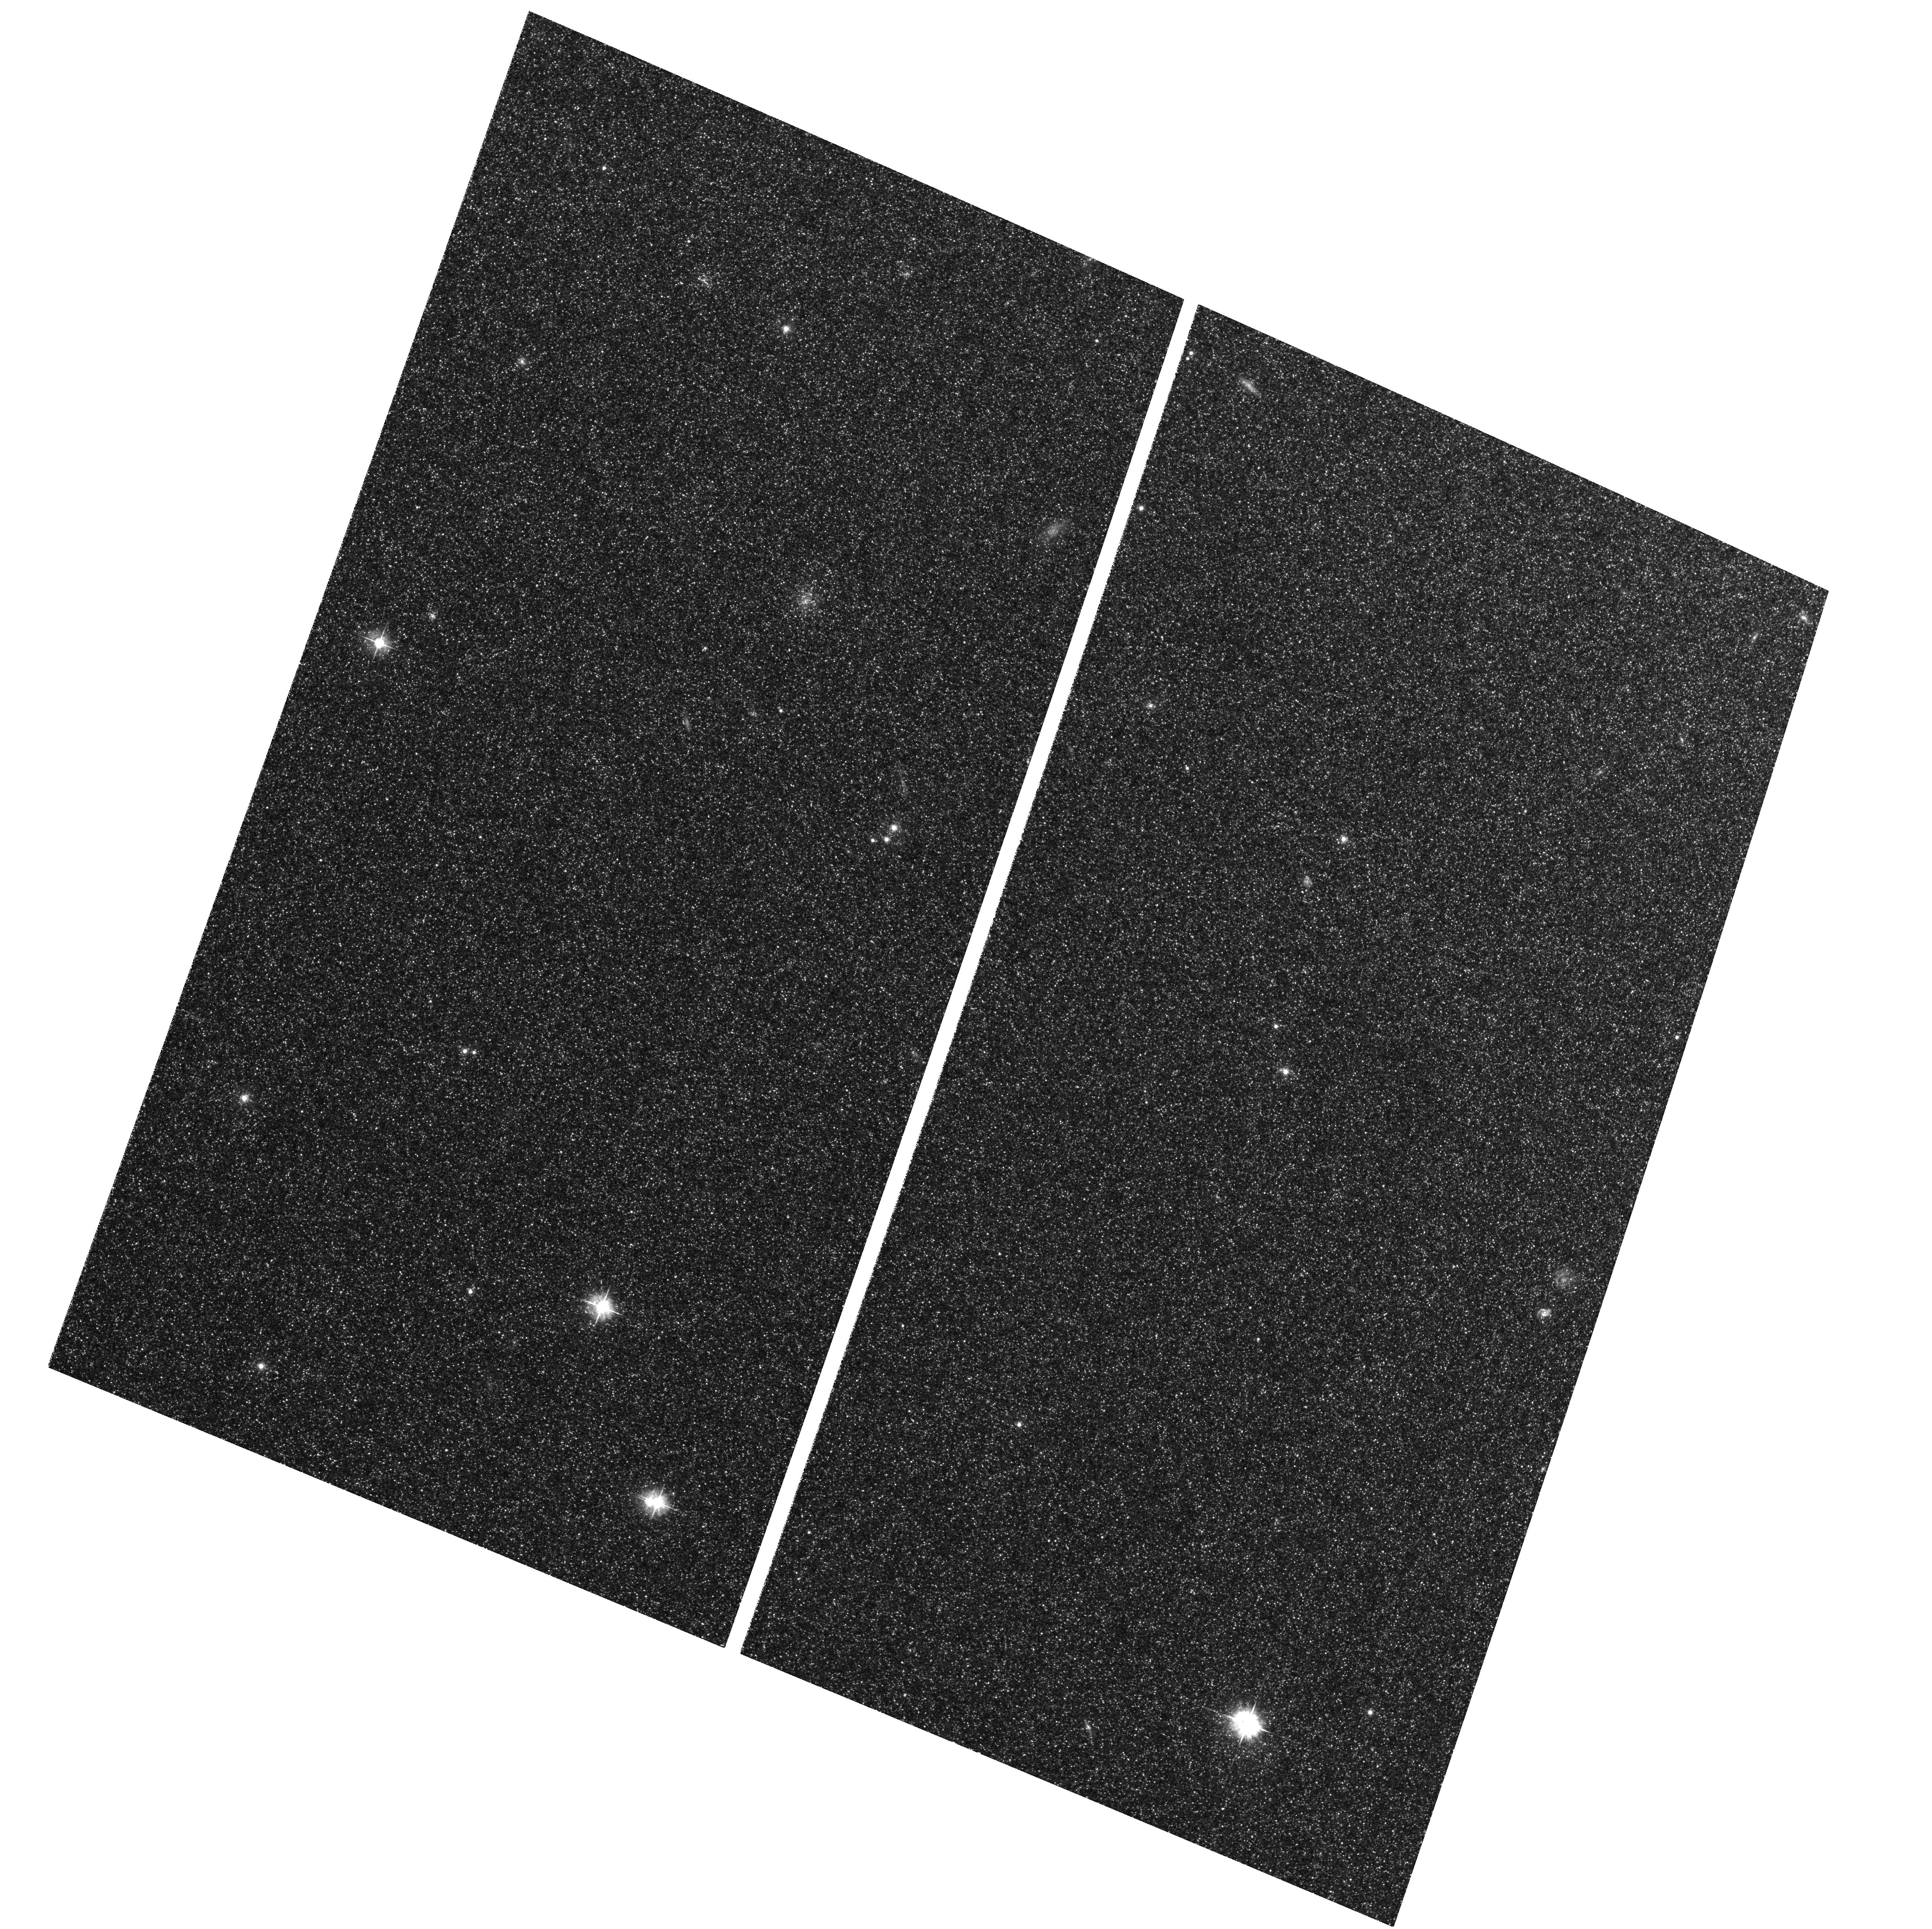
Target: M31-B10-F01-WFC. Instrument: ACS/WFC. Filter: F475W. Exposure: 29 min. Observation ID: hst_12111_04_acs_wfc_f475w_jbfp04

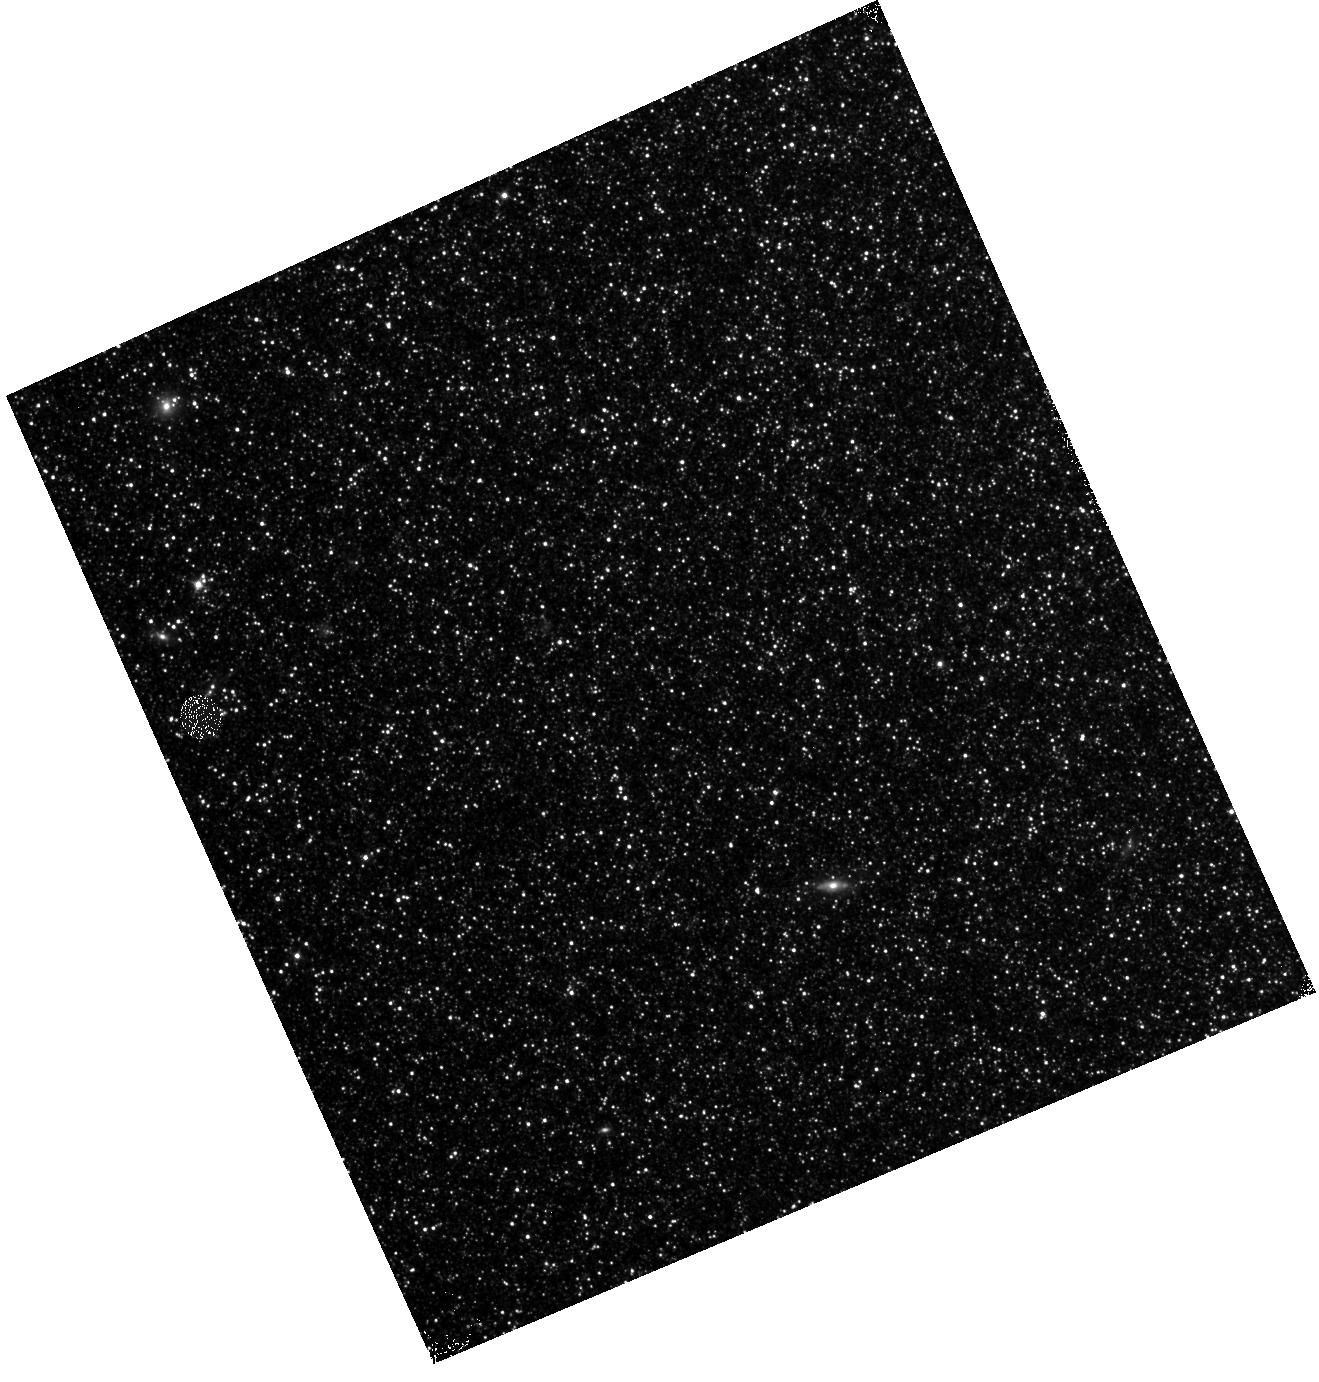
Target: M31-B10-F09-IR. Instrument: WFC3/IR. Filter: F110W. Exposure: 13 min. Observation ID: hst_12111_09_wfc3_ir_f110w_ibfp09

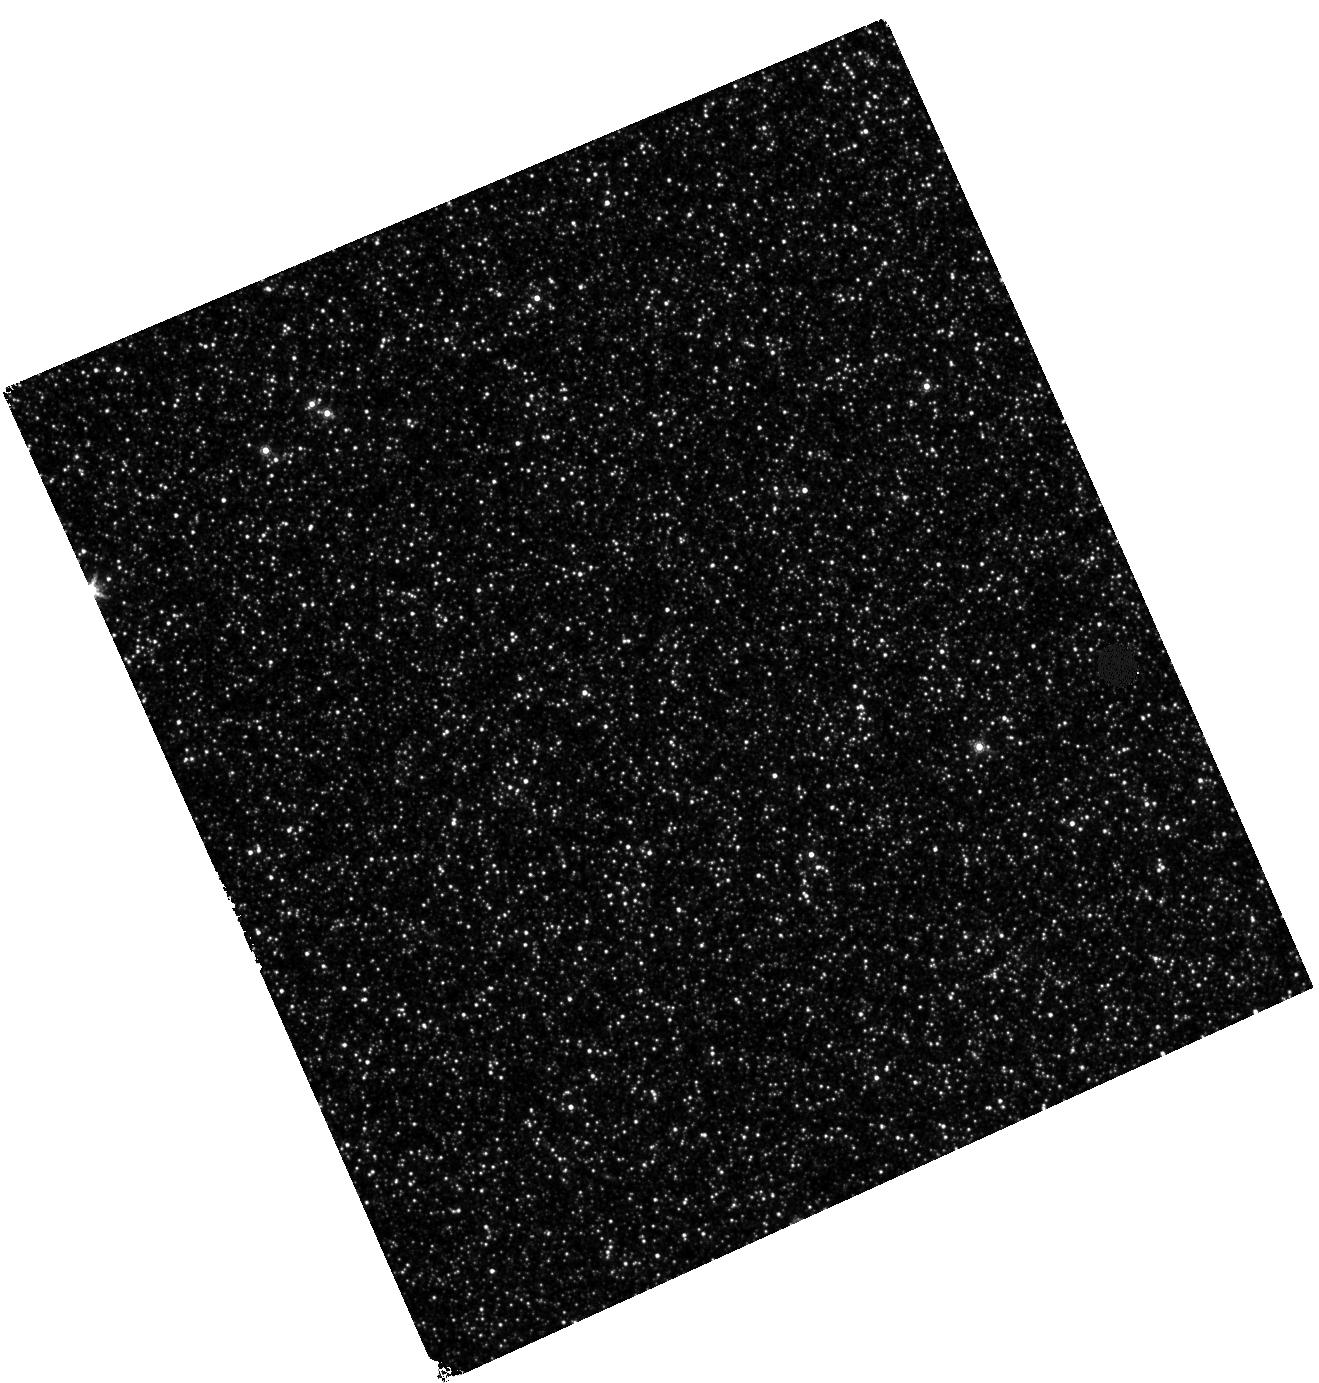
Target: M31-B10-F18-IR. Instrument: WFC3/IR. Filter: F160W. Exposure: 27 min. Observation ID: hst_12111_18_wfc3_ir_f160w_ibfp18

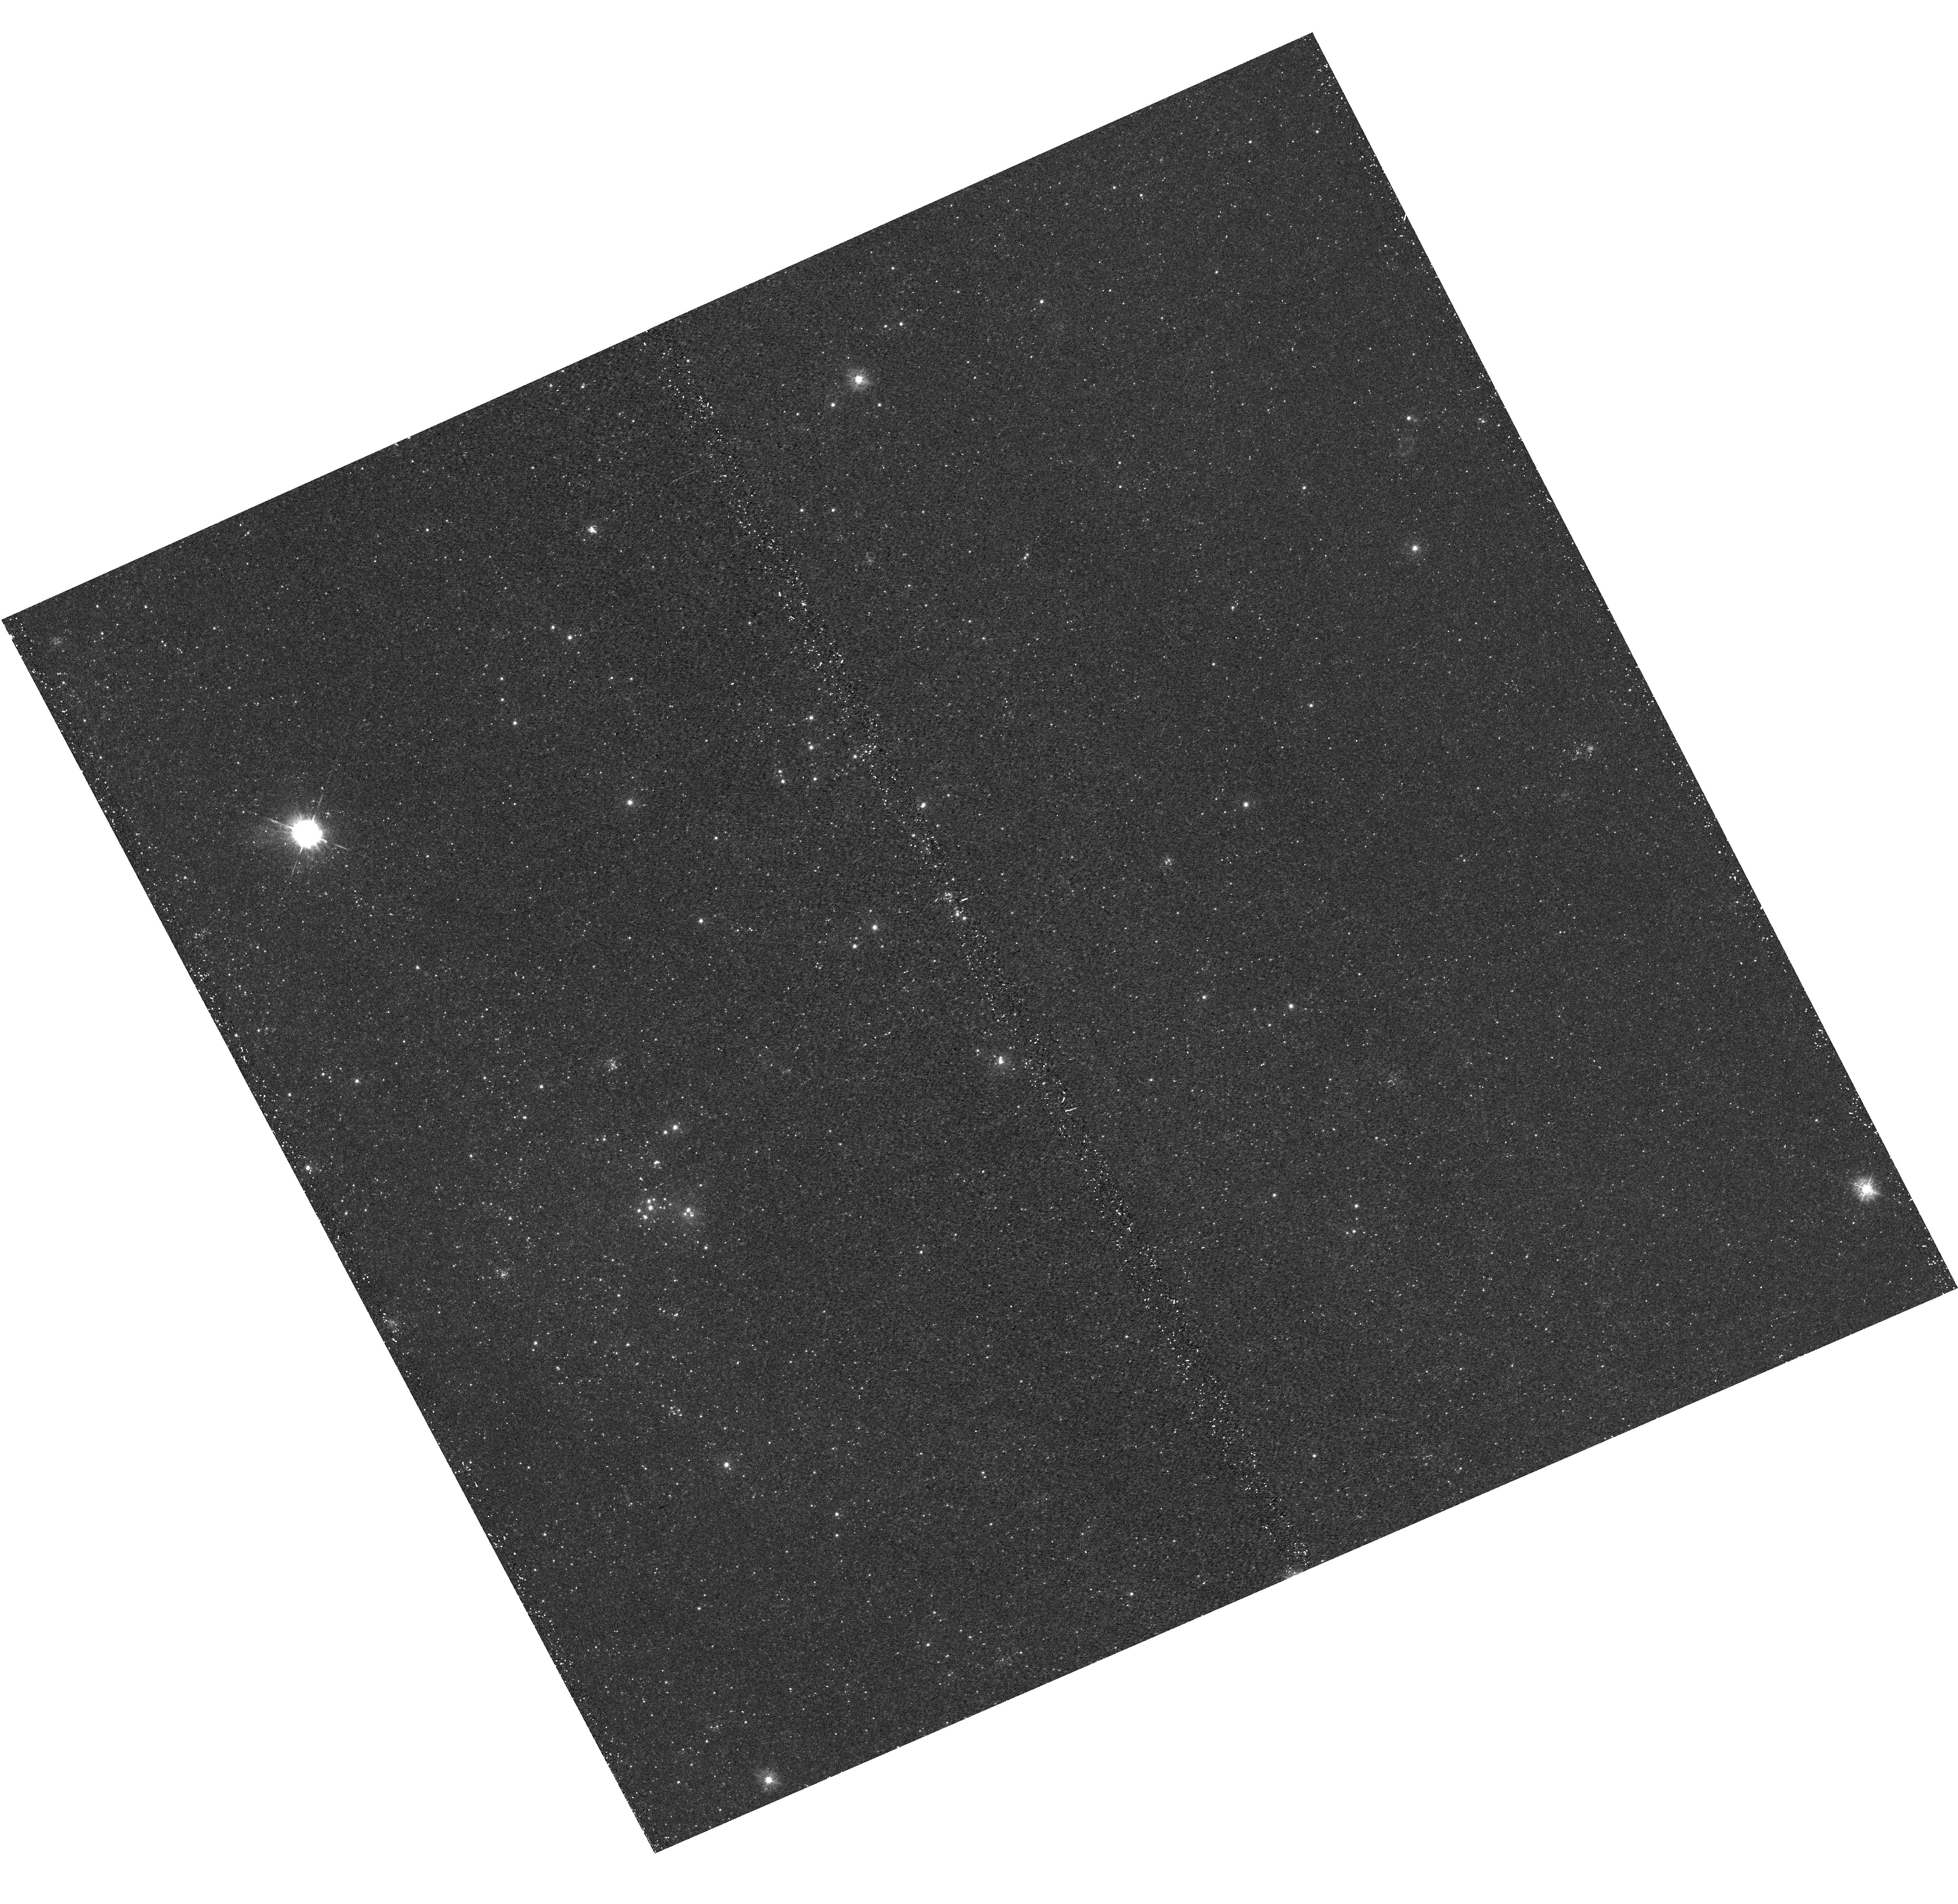
Target: M31-B10-F18-UVIS. Instrument: WFC3/UVIS. Filter: F336W. Exposure: 21 min. Observation ID: hst_12111_18_wfc3_uvis_f336w_ibfp18

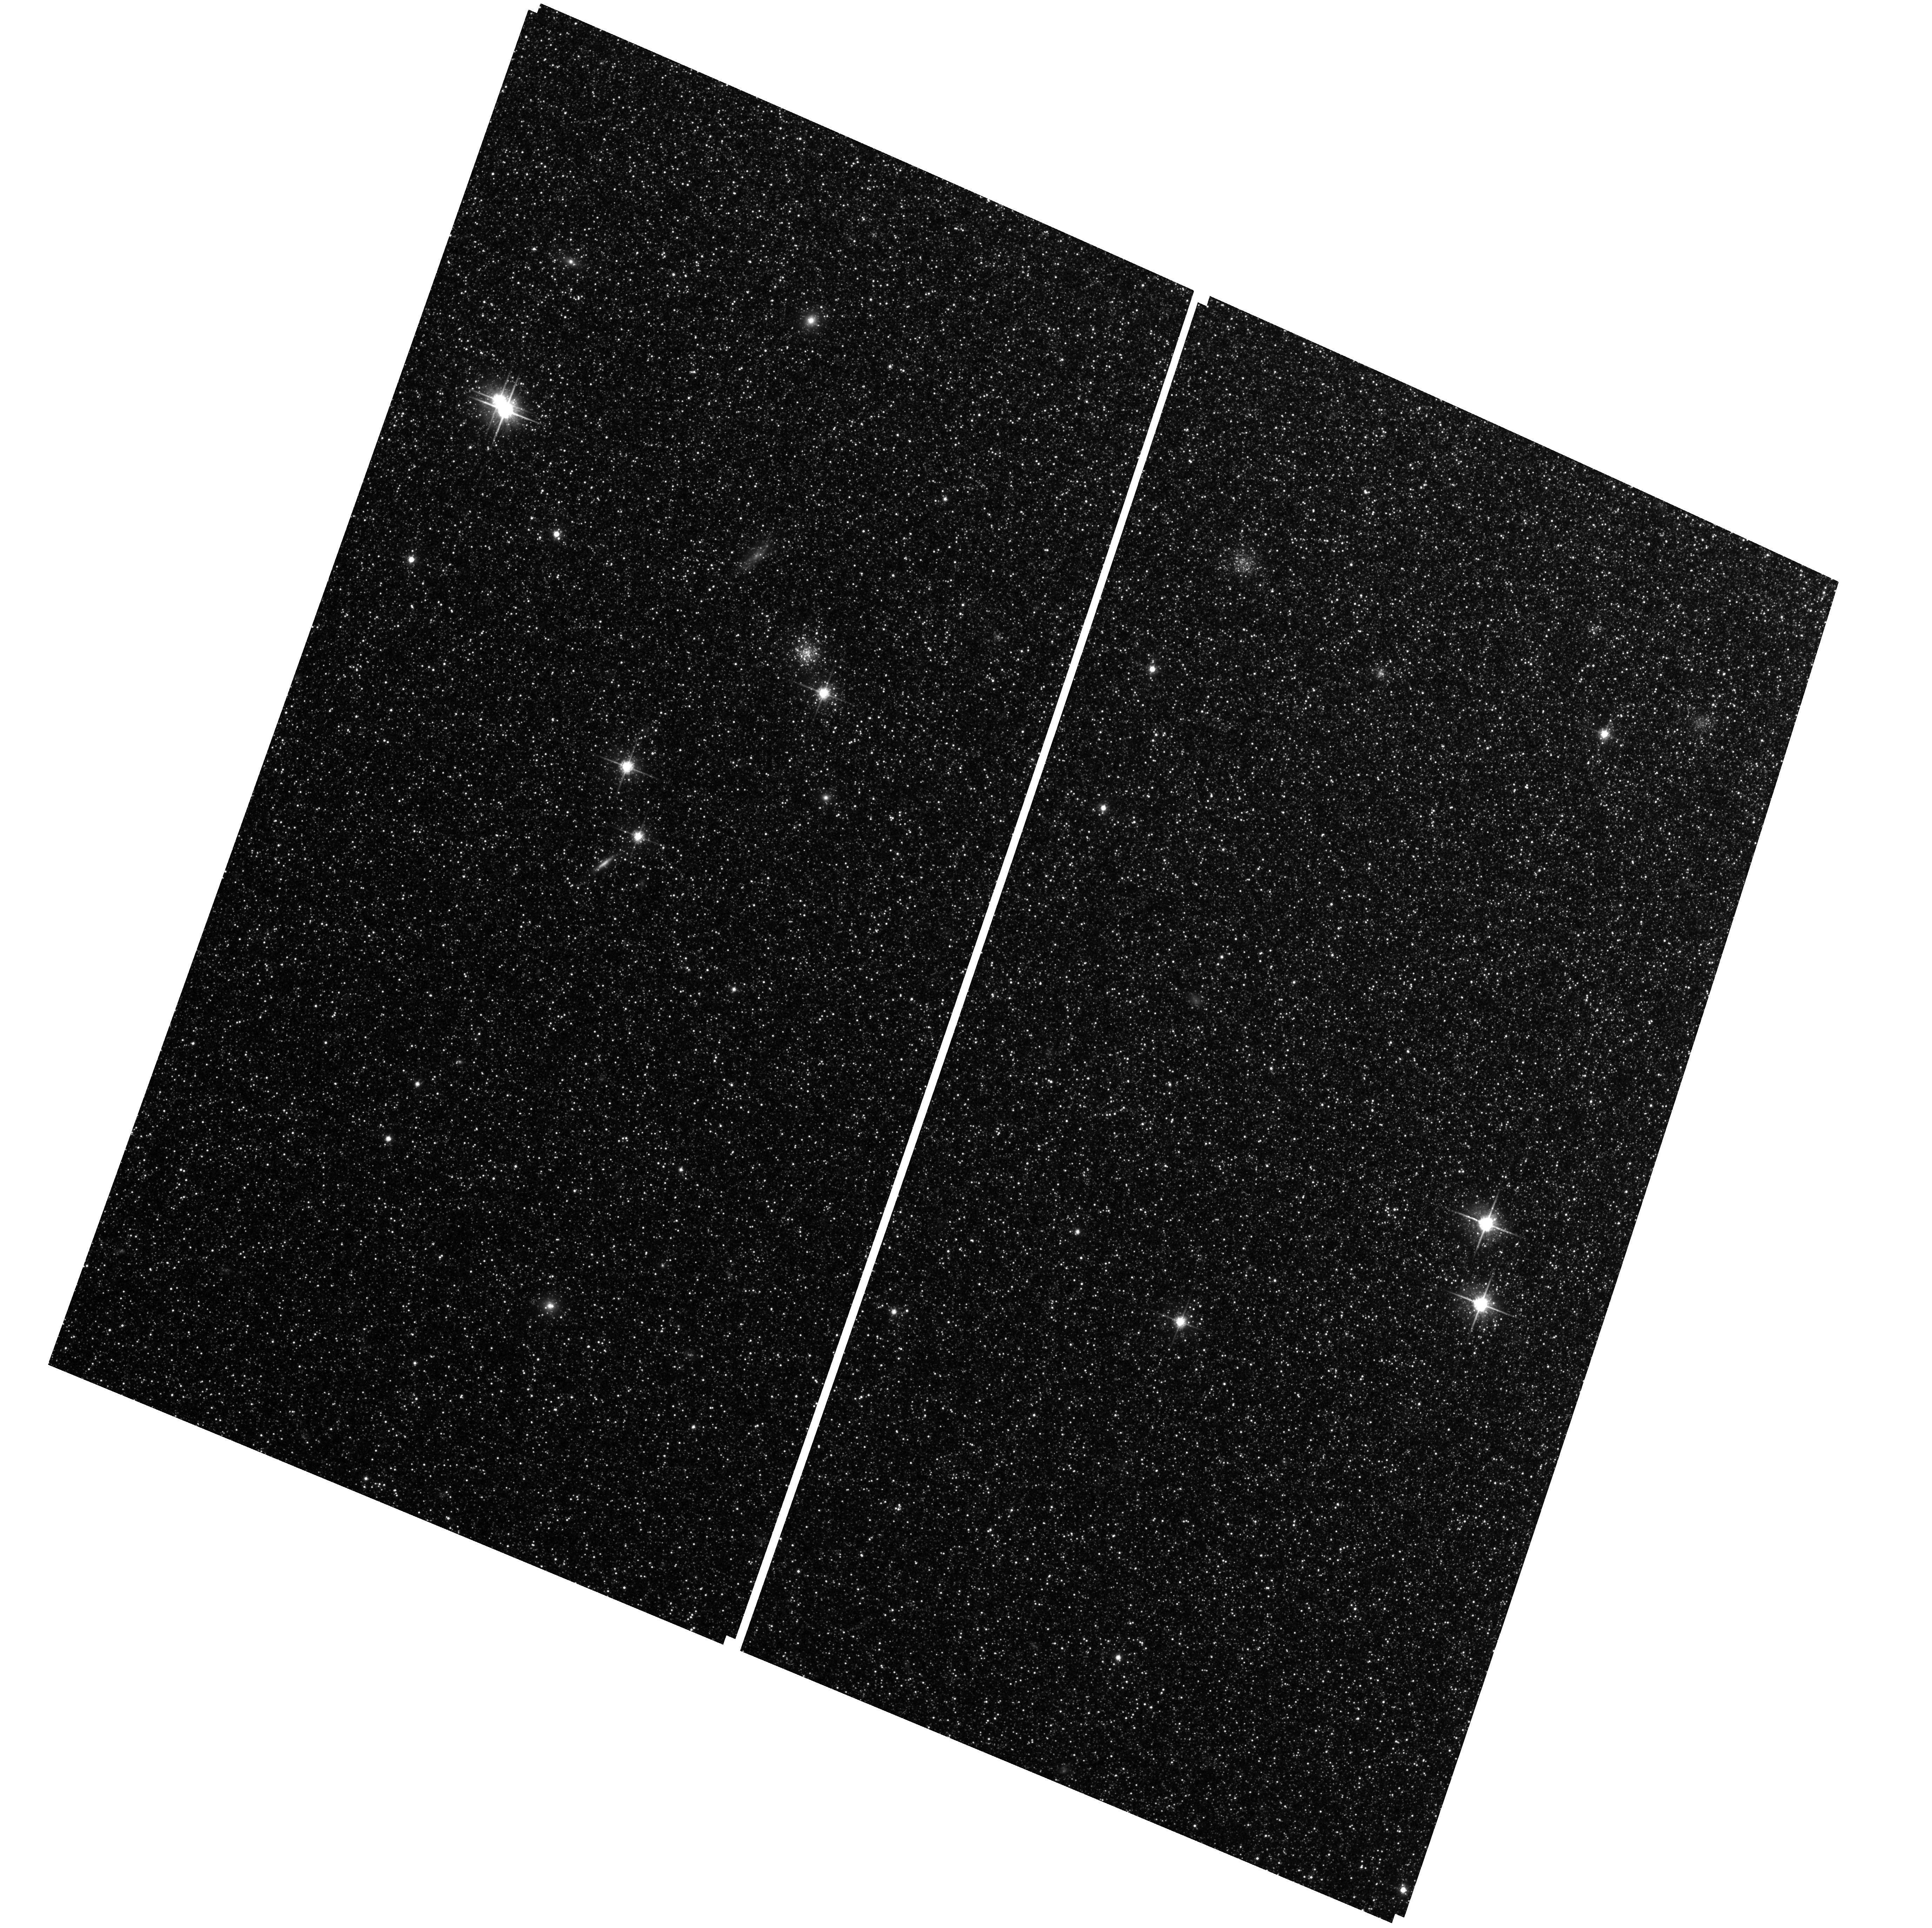
Target: M31-B10-F14-WFC. Instrument: ACS/WFC. Filter: F814W. Exposure: 25 min. Observation ID: hst_12111_17_acs_wfc_f814w_jbfp17

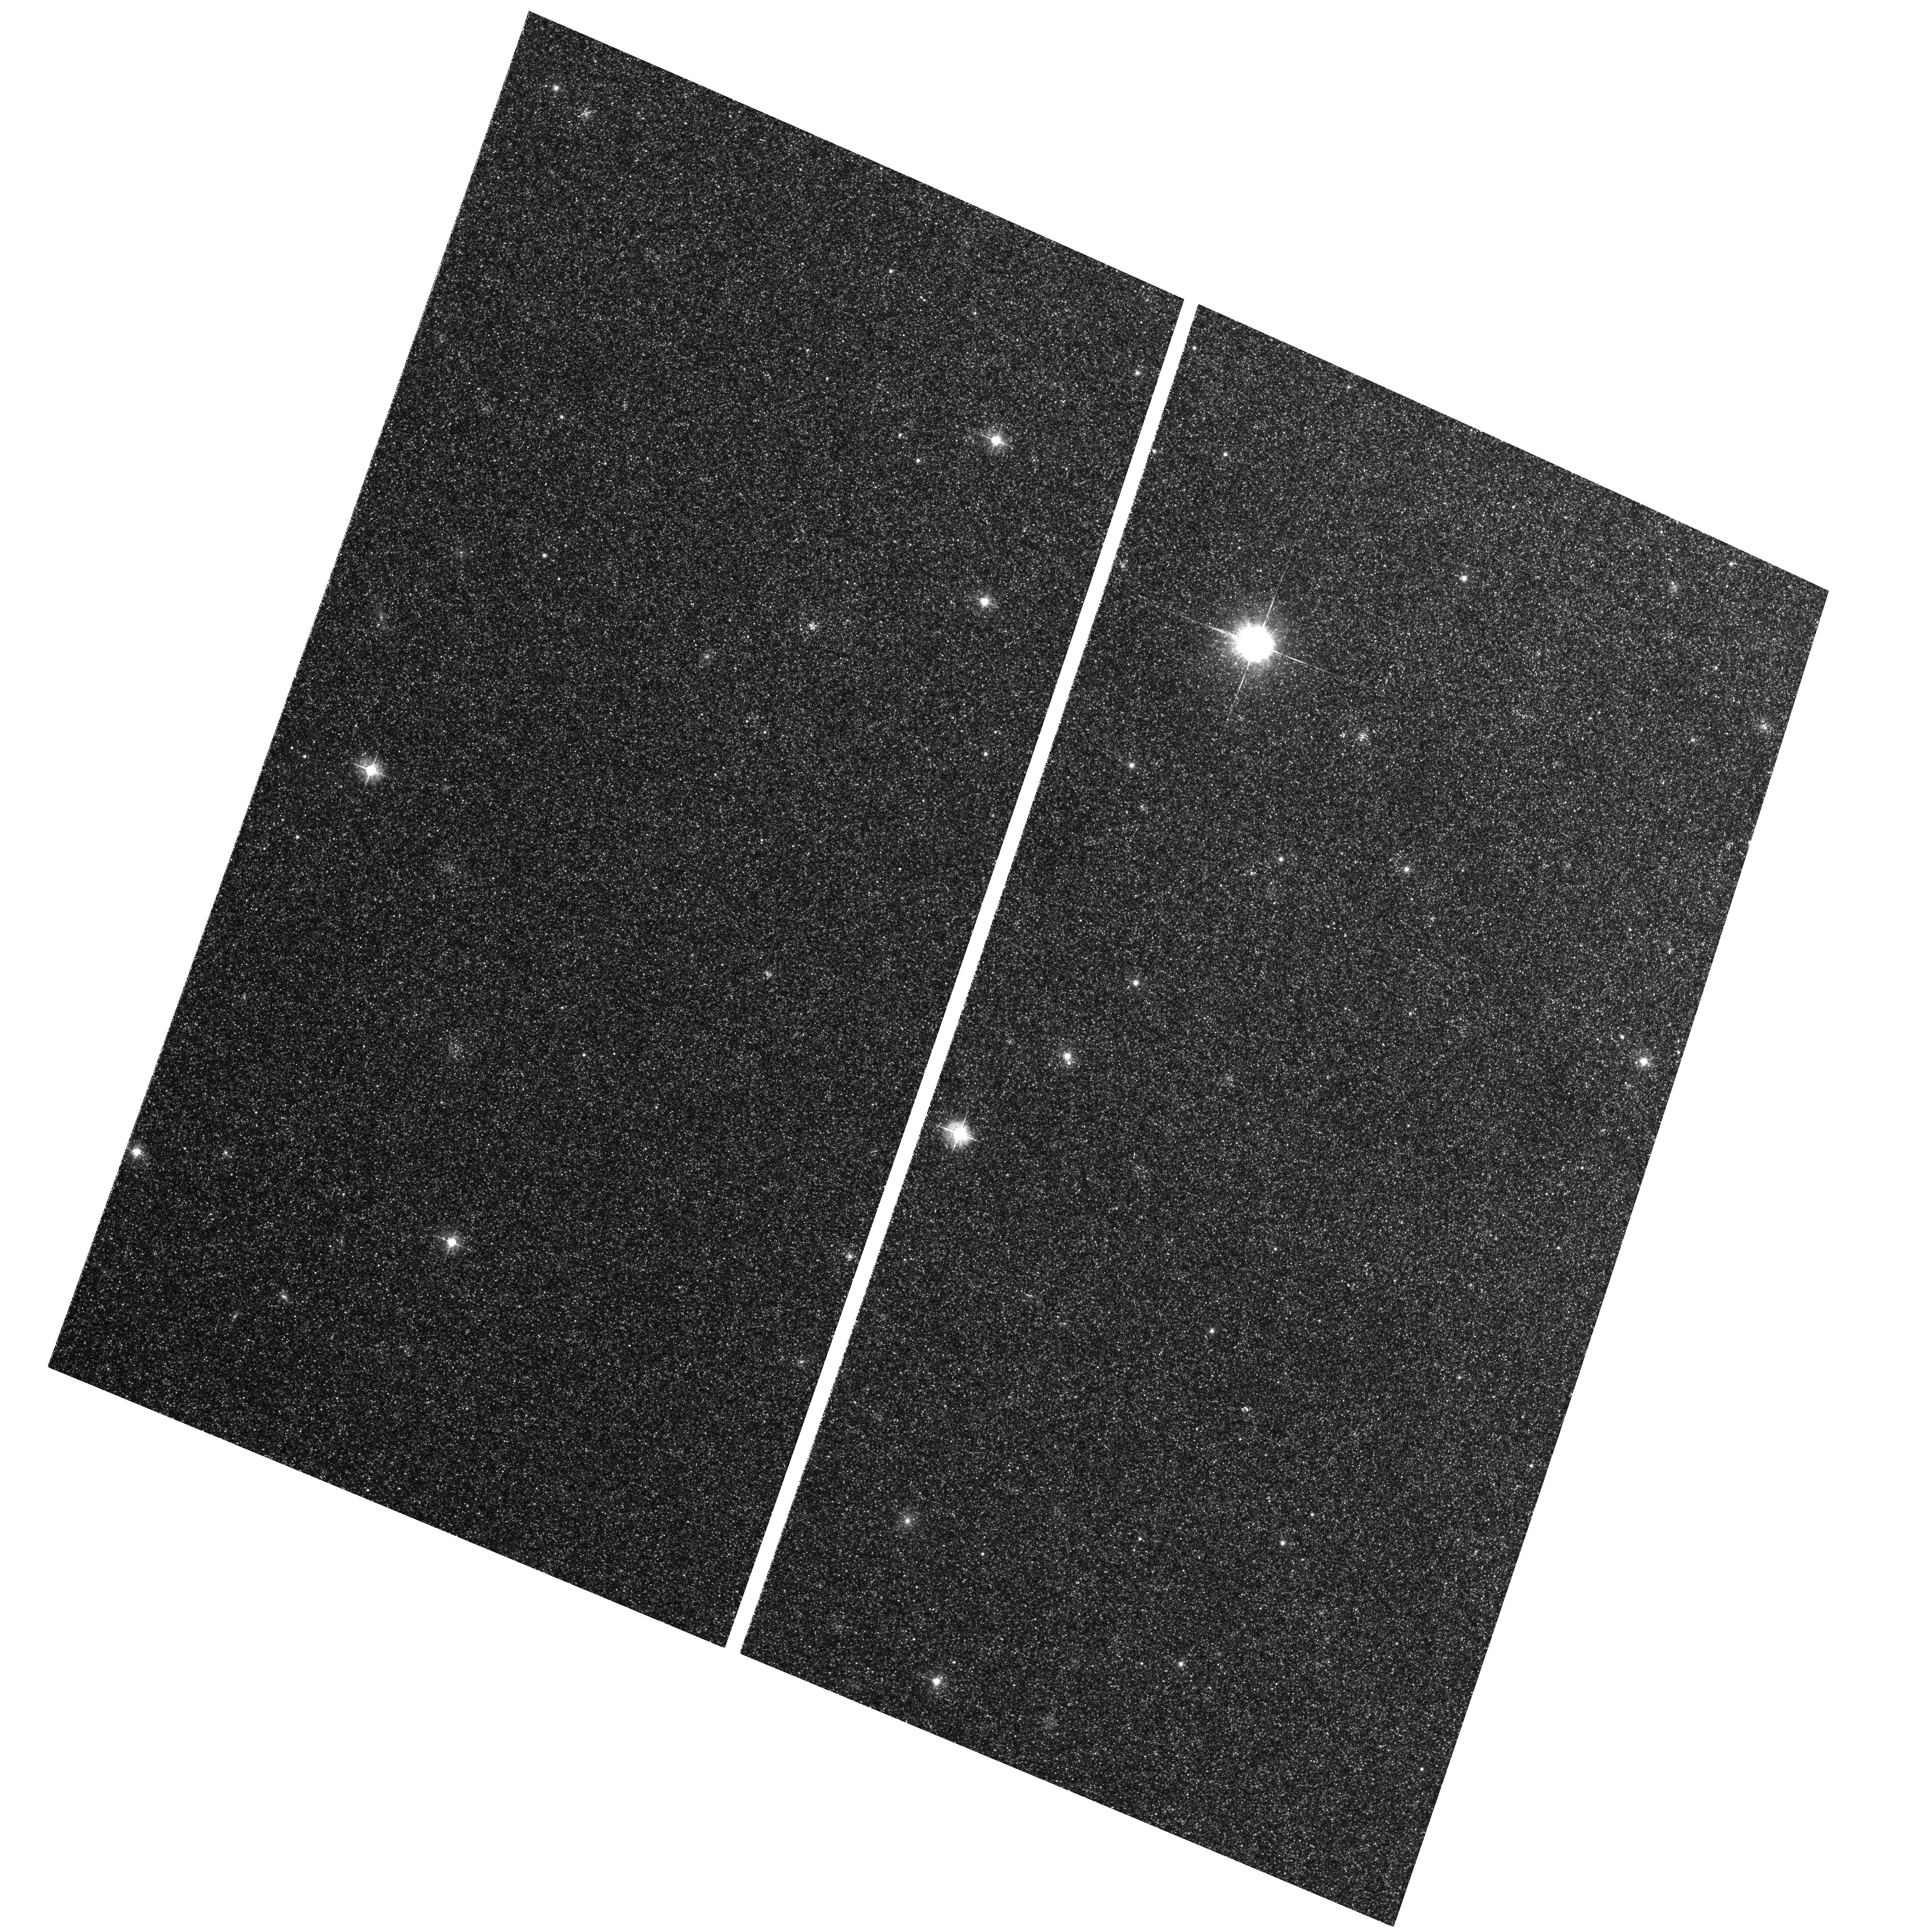
Target: M31-B10-F03-WFC. Instrument: ACS/WFC. Filter: F475W. Exposure: 29 min. Observation ID: hst_12111_06_acs_wfc_f475w_jbfp06

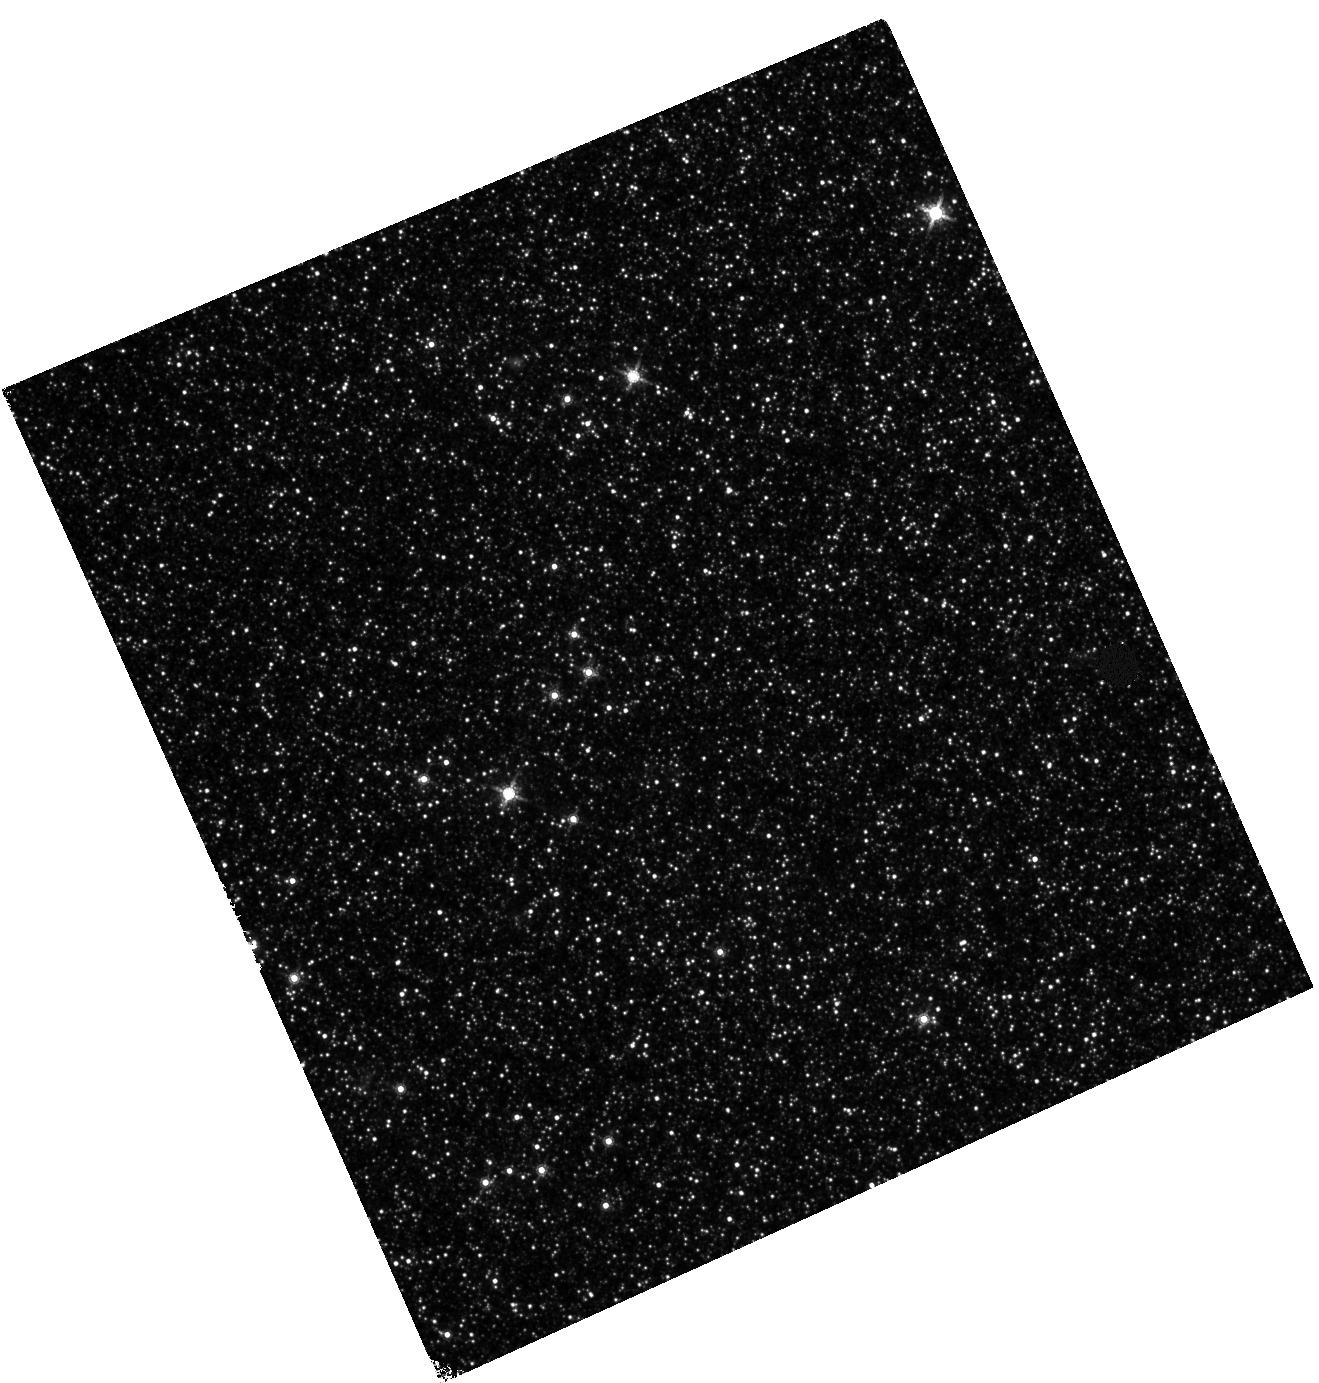
Target: M31-B10-F17-IR. Instrument: WFC3/IR. Filter: F160W. Exposure: 27 min. Observation ID: hst_12111_17_wfc3_ir_f160w_ibfp17

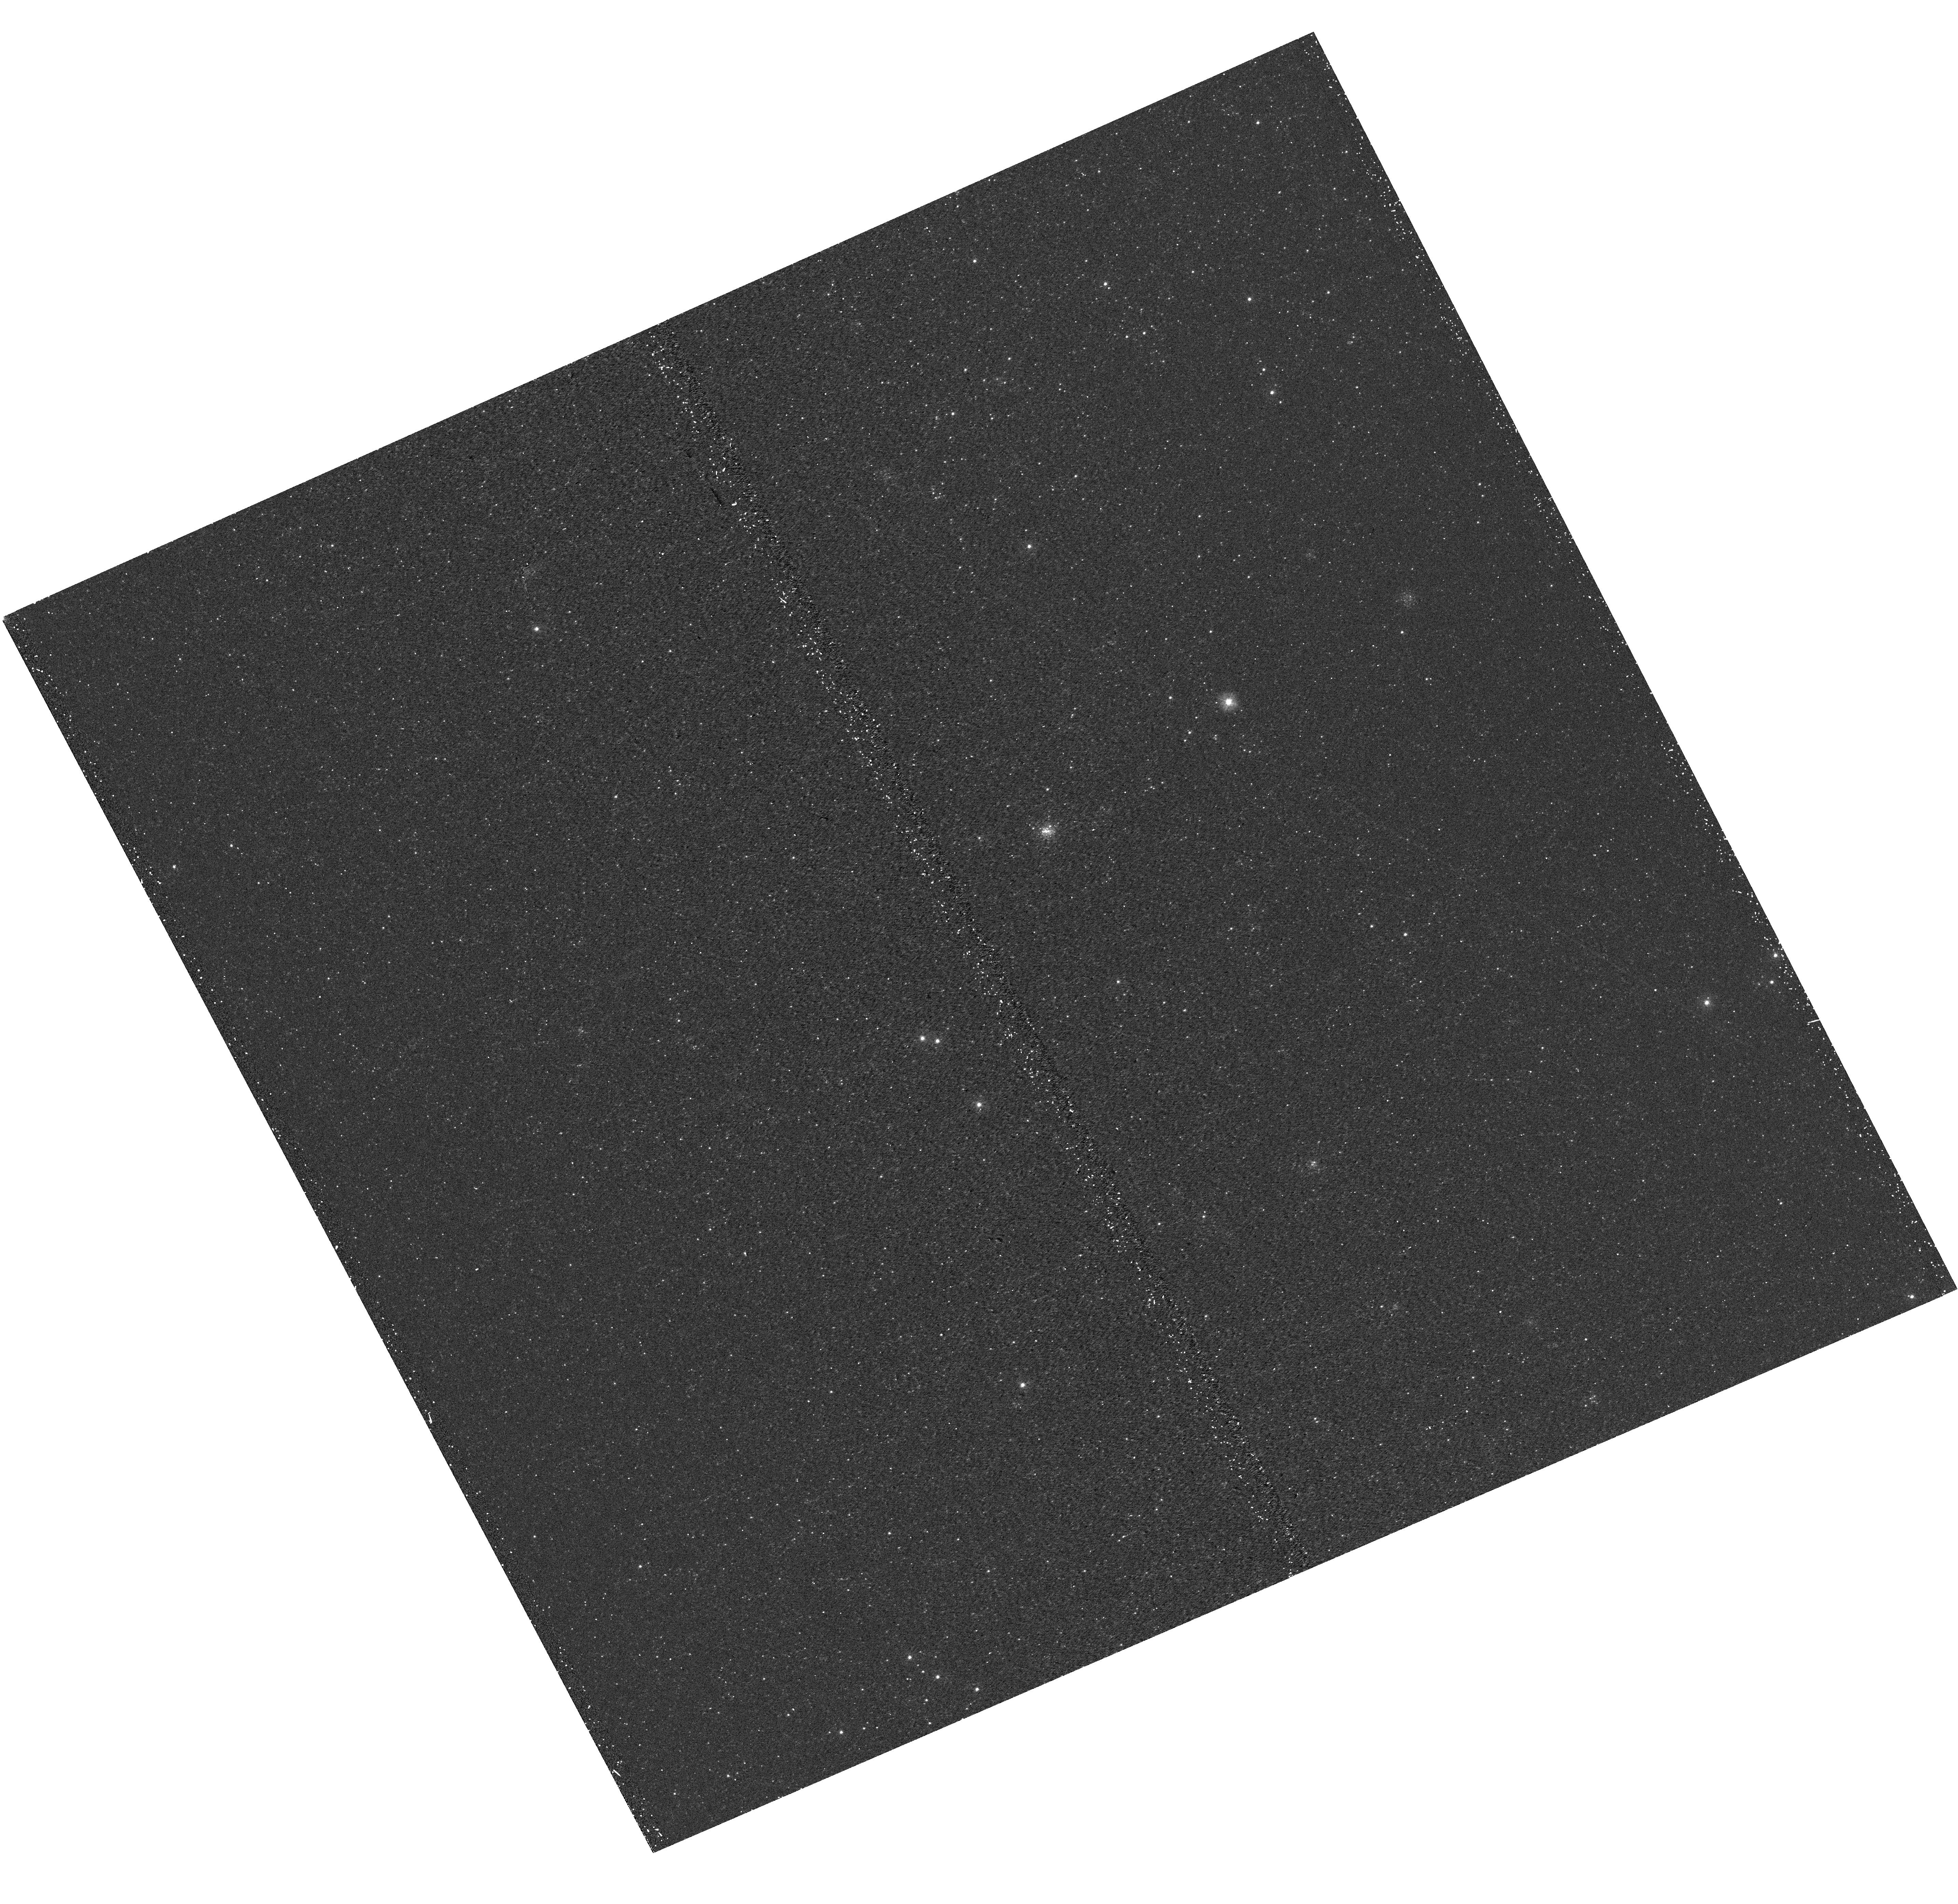
Target: field at RA 11.116°, Dec 41.573°. Instrument: WFC3/UVIS. Filter: F275W. Exposure: 17 min. Observation ID: hst_12111_19_wfc3_uvis_f275w_ibfp19

A Panchromatic Hubble Andromeda Treasury - I (PI: Dalcanton, Julianne)

We propose to image the north east quadrant of M31 to deep limits in the UV, optical, and near-IR. HST imaging should resolve the galaxy into more than 100 million stars, all with common distances and foreground extinctions. UV through NIR stellar photometry (F275W, F336W with WFC3/UVIS, F475W and F814W with ACS/WFC, and F110W and F160W with WFC3/NIR) will provide effective temperatures for a wide range of spectral types, while simultaneously mapping M31's extinction. Our central science drivers are to: understand high-mass variations in the stellar IMF as a function of SFR intensity and metallicity; capture the spatially-resolved star formation history of M31; study a vast sample of stellar clusters with a range of ages and metallicities. These are central to understanding stellar evolution and clustered star formation; constraining ISM energetics; and understanding the counterparts and environments of transient objects (novae, SNe, variable stars, x-ray sources, etc.). As its legacy, this survey adds M31 to the Milky Way and Magellanic Clouds as a fundamental calibrator of stellar evolution and star-formation processes for understanding the stellar populations of distant galaxies. Effective exposure times are 977s in F275W, 1368s in F336W, 4040s in F475W, 4042s in F814W, 699s in F110W, and 1796s in F160W, including short exposures to avoid saturation of bright sources. These depths will produce photon-limited images in the UV. Images will be crowding-limited in the optical and NIR, but will reach below the red clump at all radii. The images will reach the Nyquist sampling limit in F160W, F475W, and F814W.